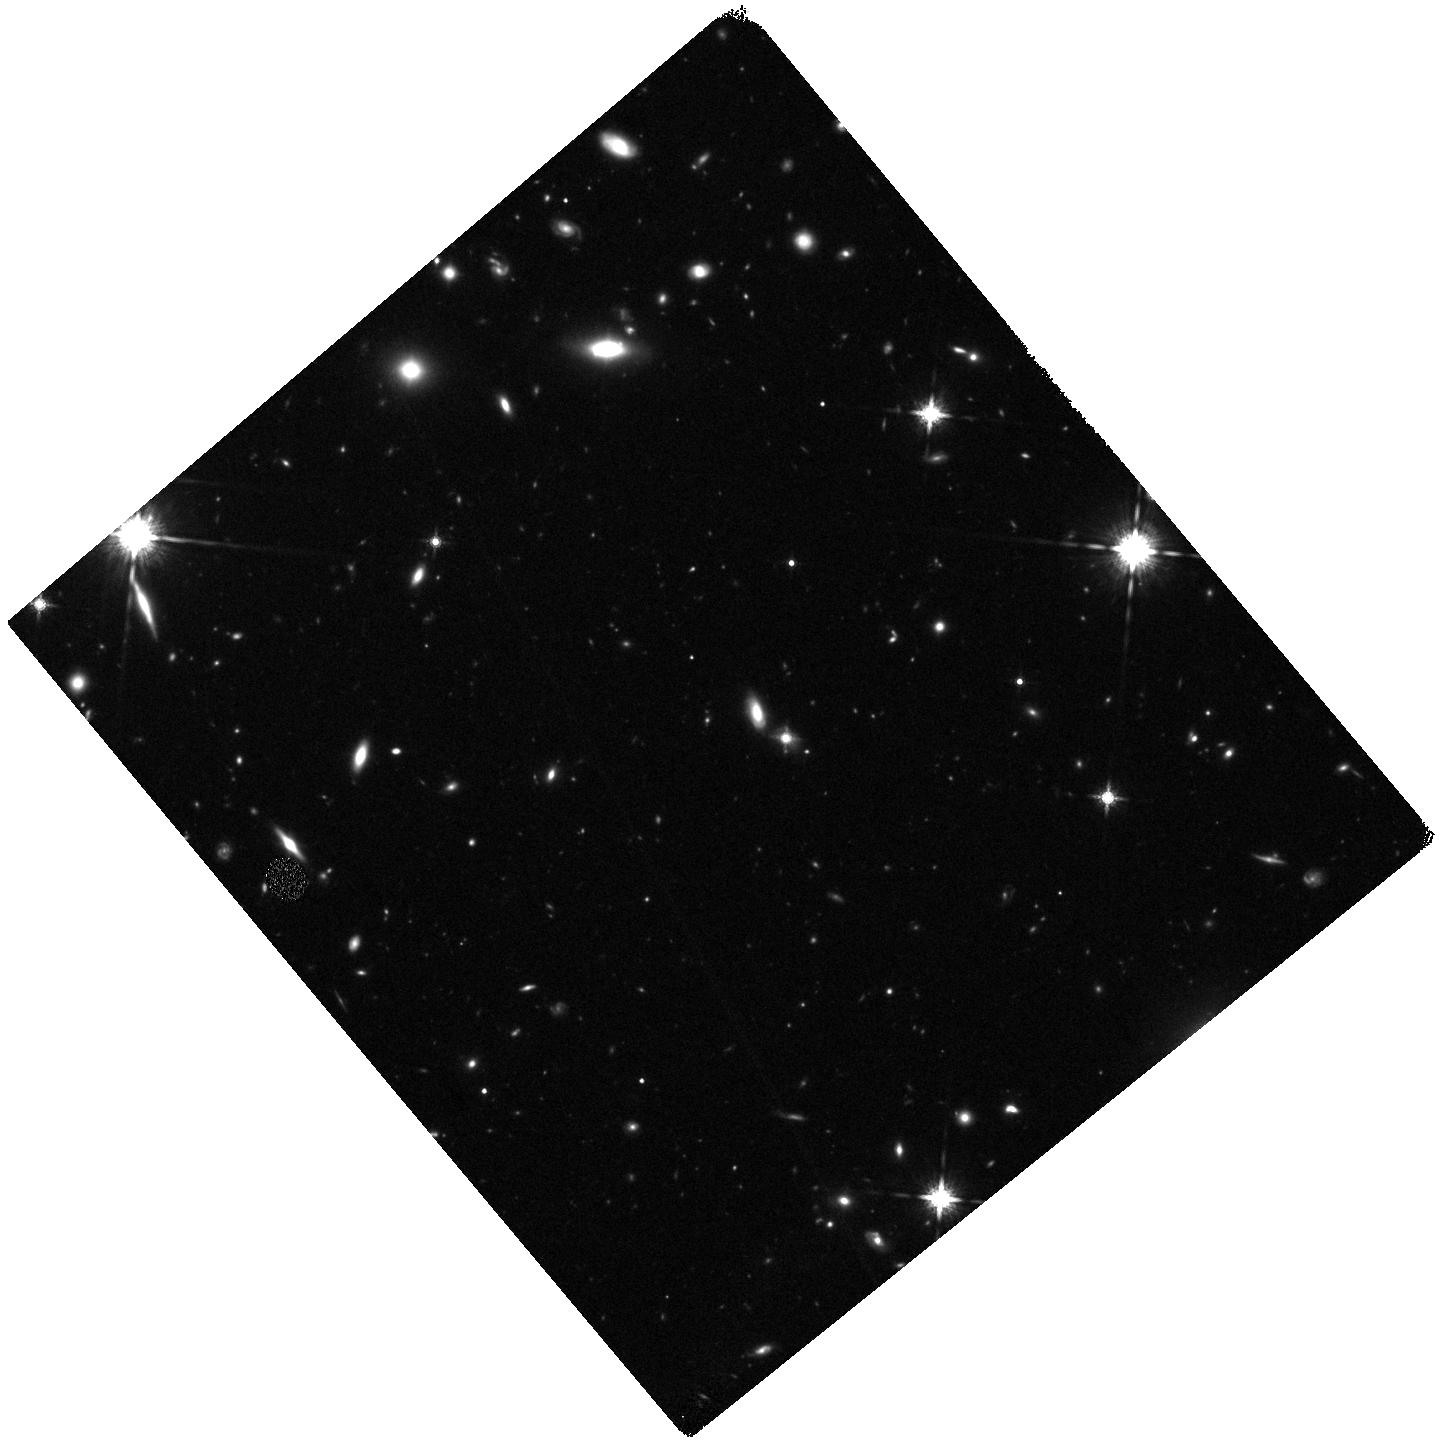
Target: SDSSJ0905+5759
Instrument: WFC3/IR
Filter: F160W
Exposure: 47 min
Observation ID: hst_13689_02_wfc3_ir_f160w_icnp02

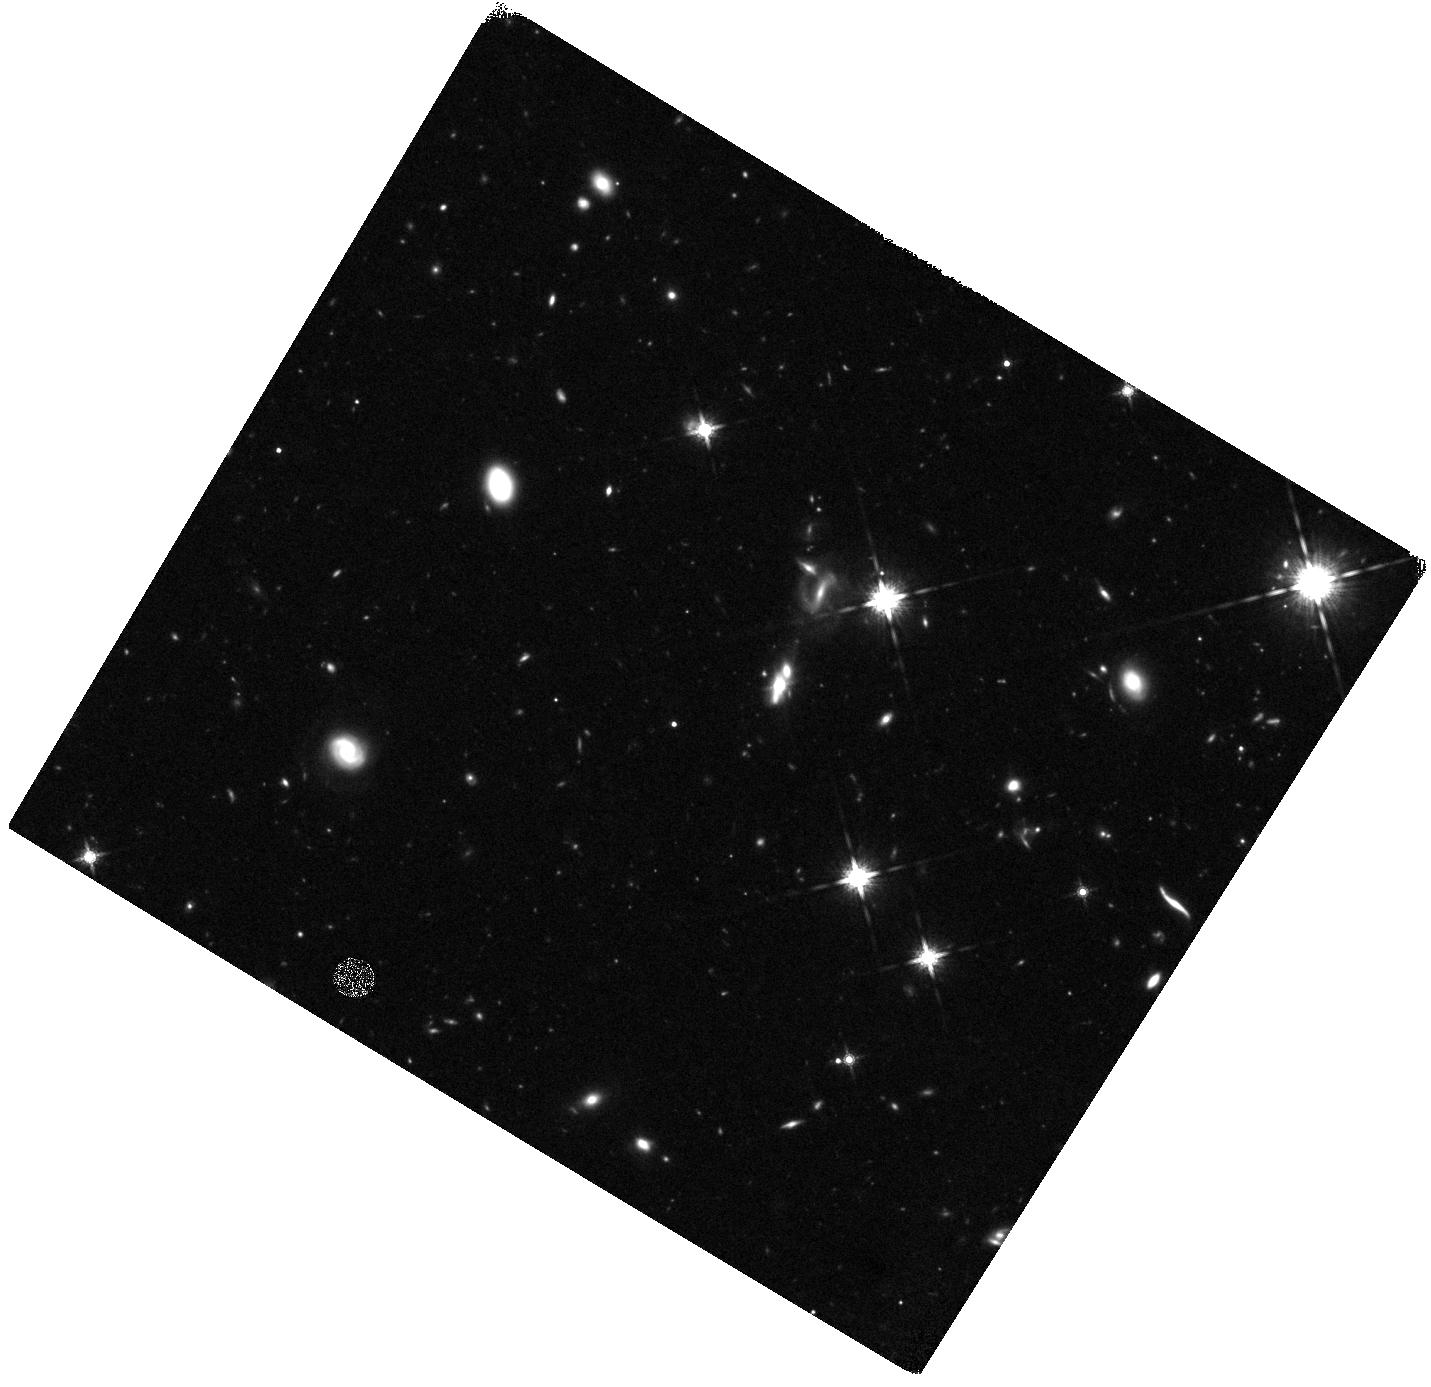
Target: SDSSJ0901+0314
Instrument: WFC3/IR
Filter: F160W
Exposure: 44 min
Observation ID: hst_13689_10_wfc3_ir_f160w_icnp10

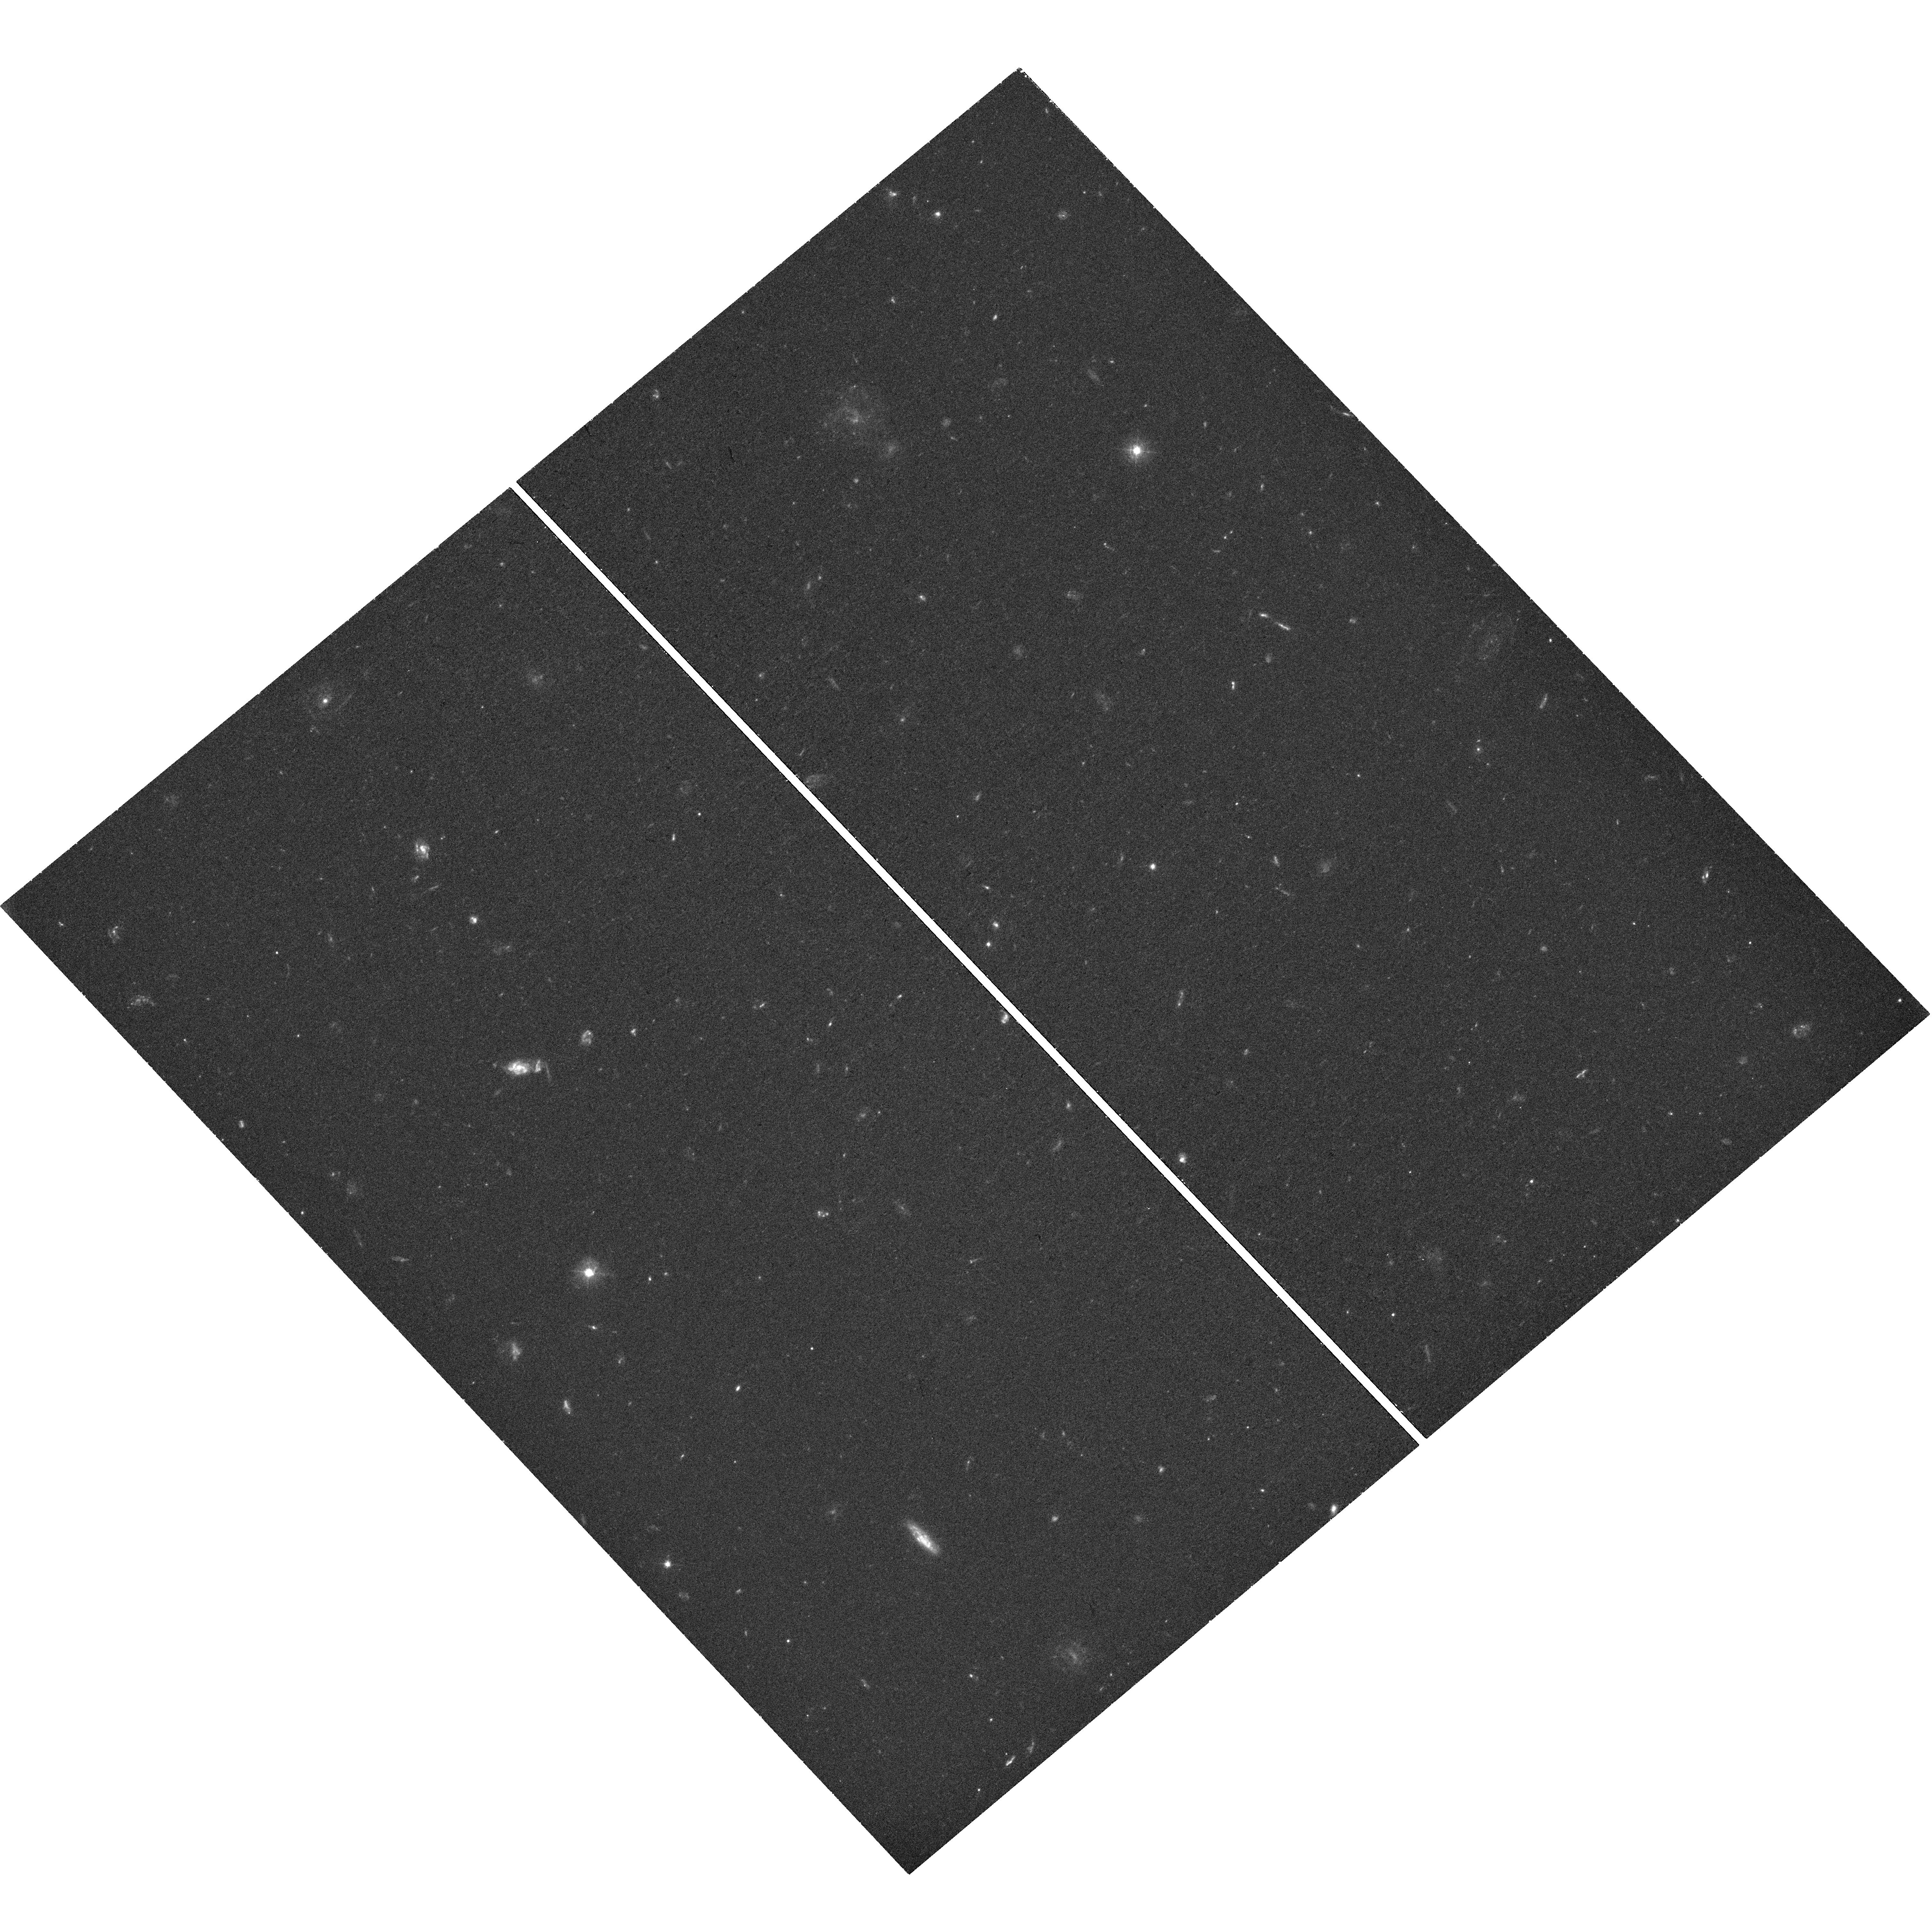
Target: SDSSJ1506+5402
Instrument: WFC3/UVIS
Filter: F475W
Exposure: 45 min
Observation ID: hst_13689_01_wfc3_uvis_f475w_icnp01

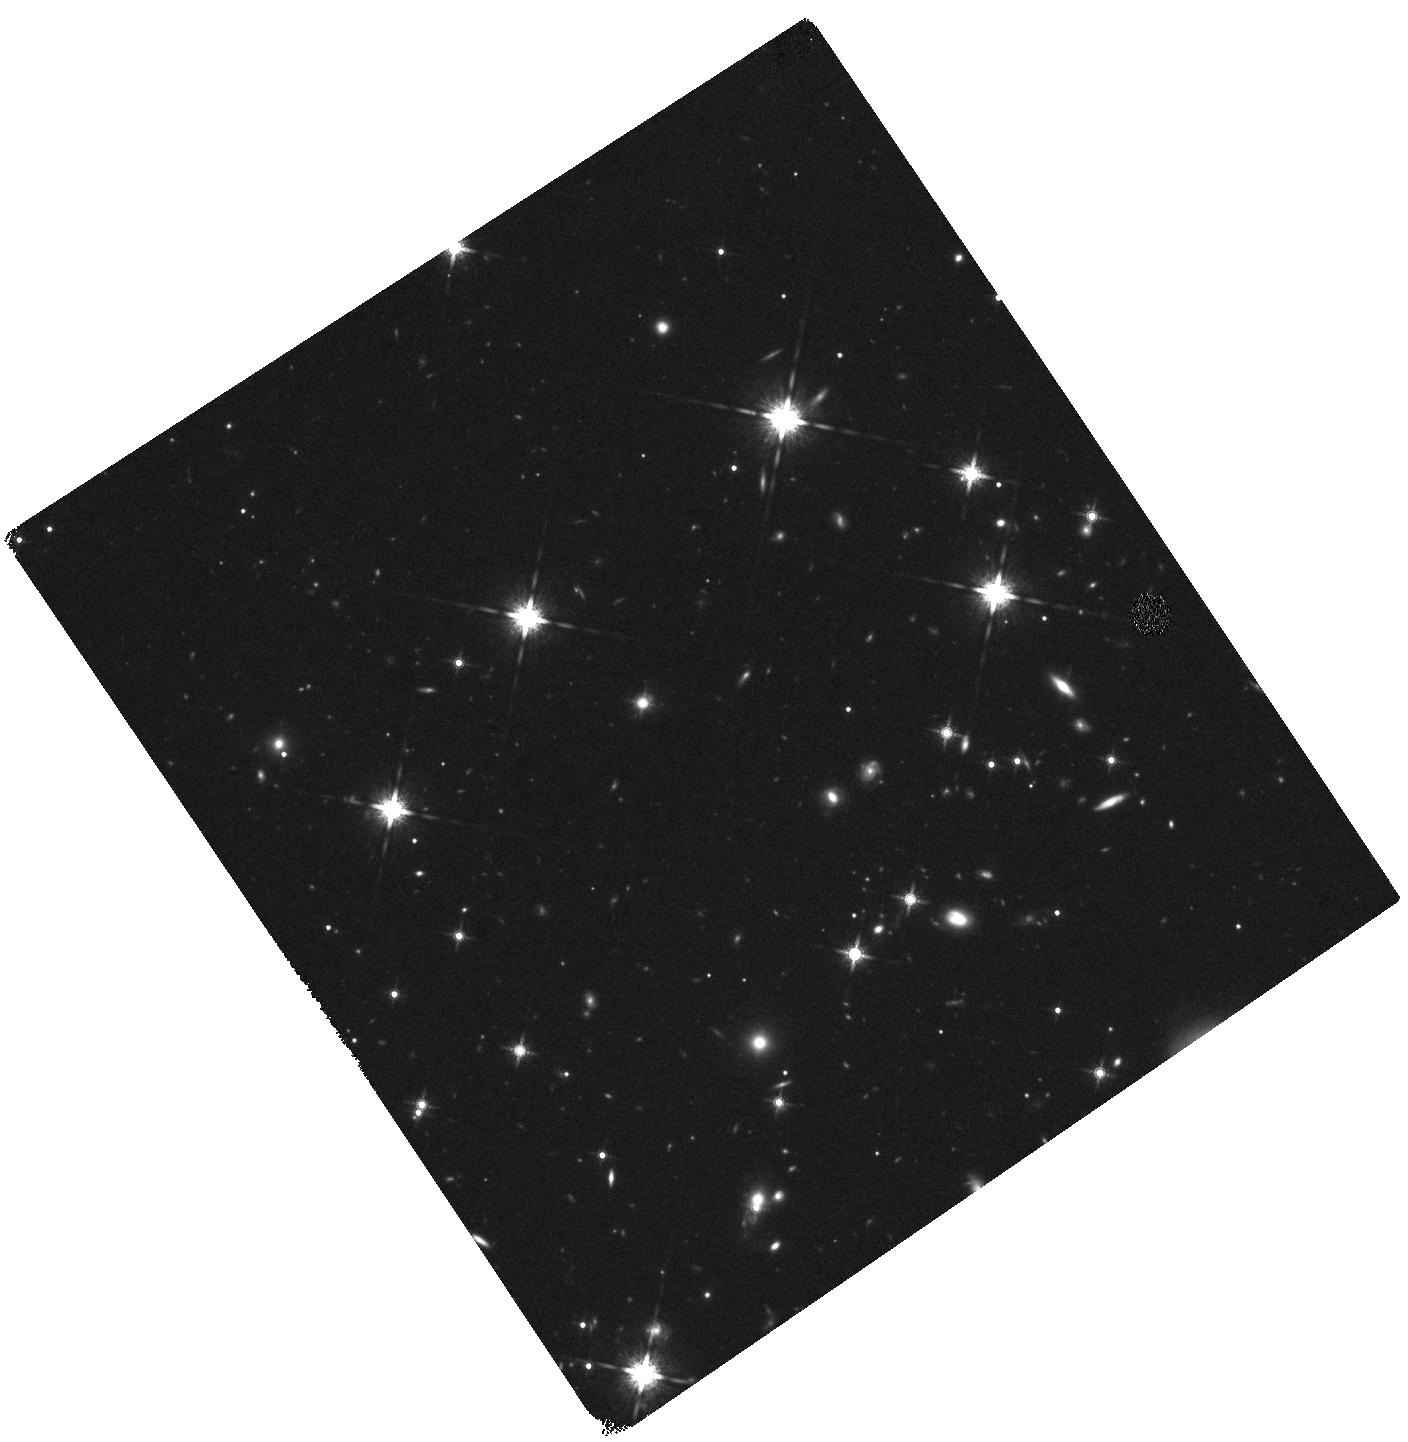
Target: SDSSJ2140+1209
Instrument: WFC3/IR
Filter: F160W
Exposure: 44 min
Observation ID: hst_13689_05_wfc3_ir_f160w_icnp05

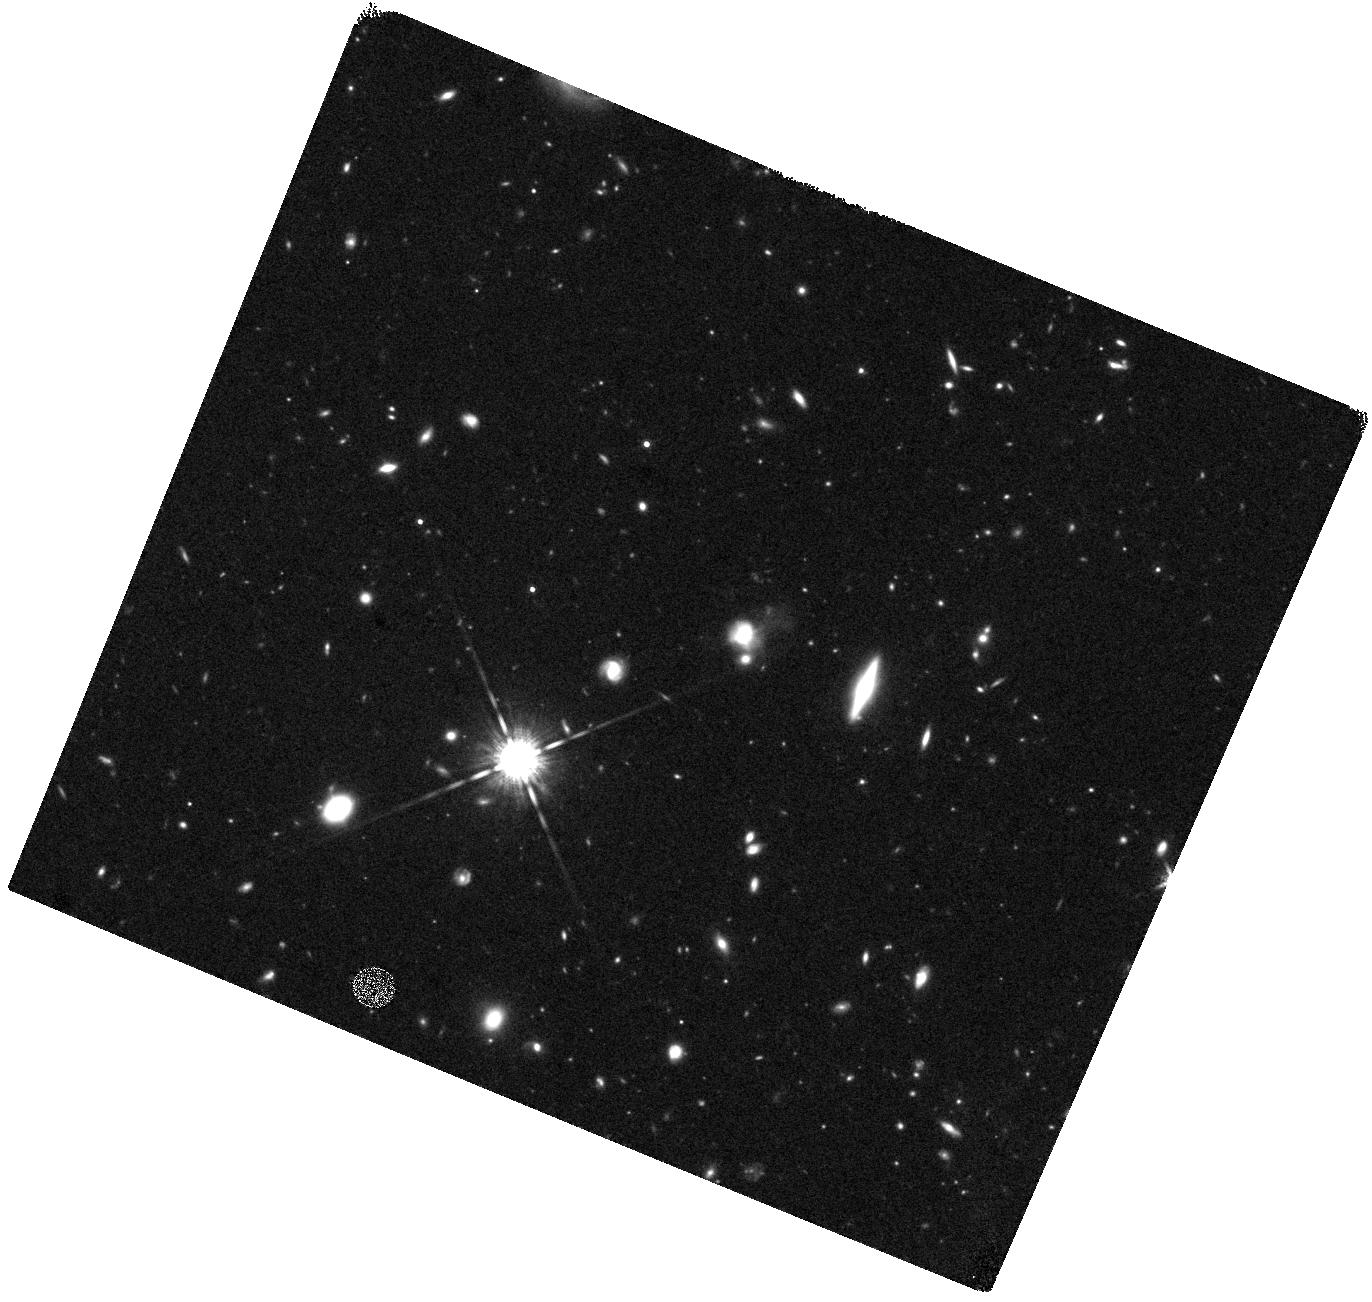
Target: SDSSJ1107+0417
Instrument: WFC3/IR
Filter: F160W
Exposure: 44 min
Observation ID: hst_13689_09_wfc3_ir_f160w_icnp09

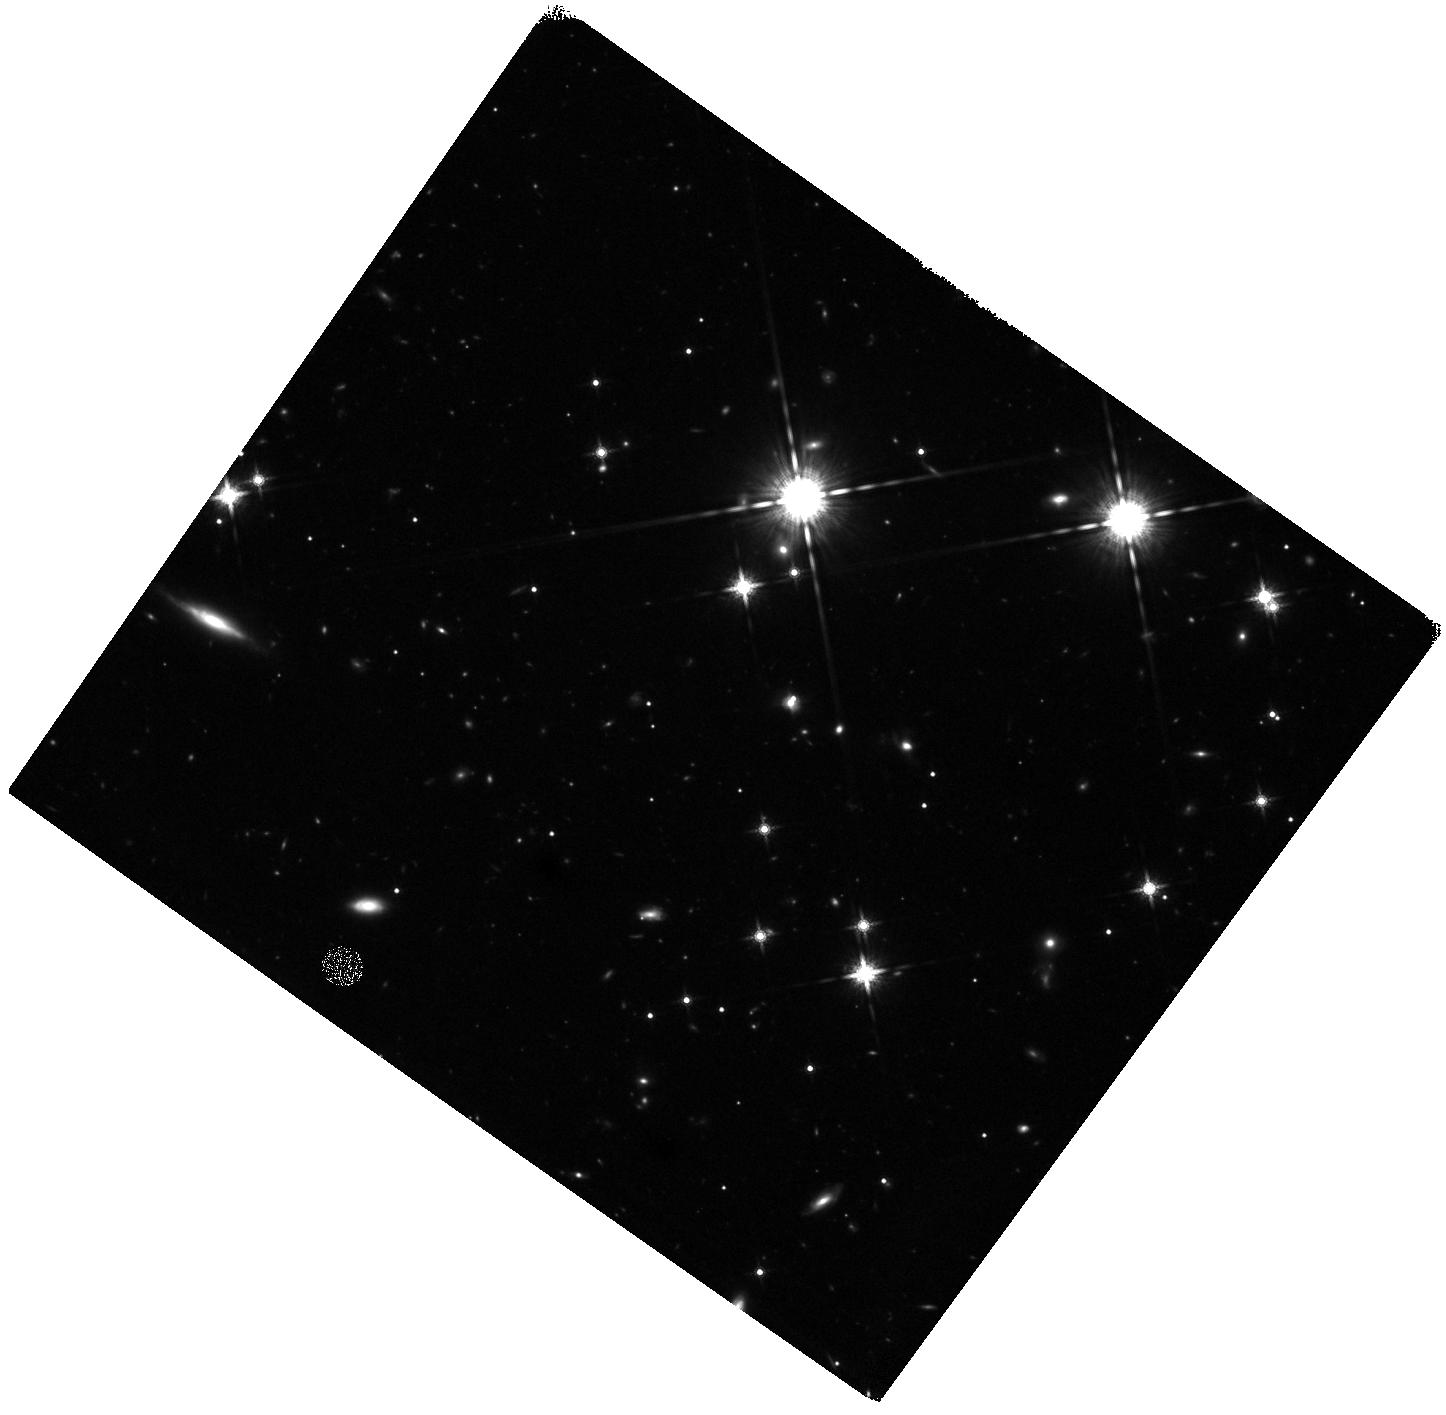
Target: SDSSJ2116-0634
Instrument: WFC3/IR
Filter: F160W
Exposure: 44 min
Observation ID: hst_13689_12_wfc3_ir_f160w_icnp12

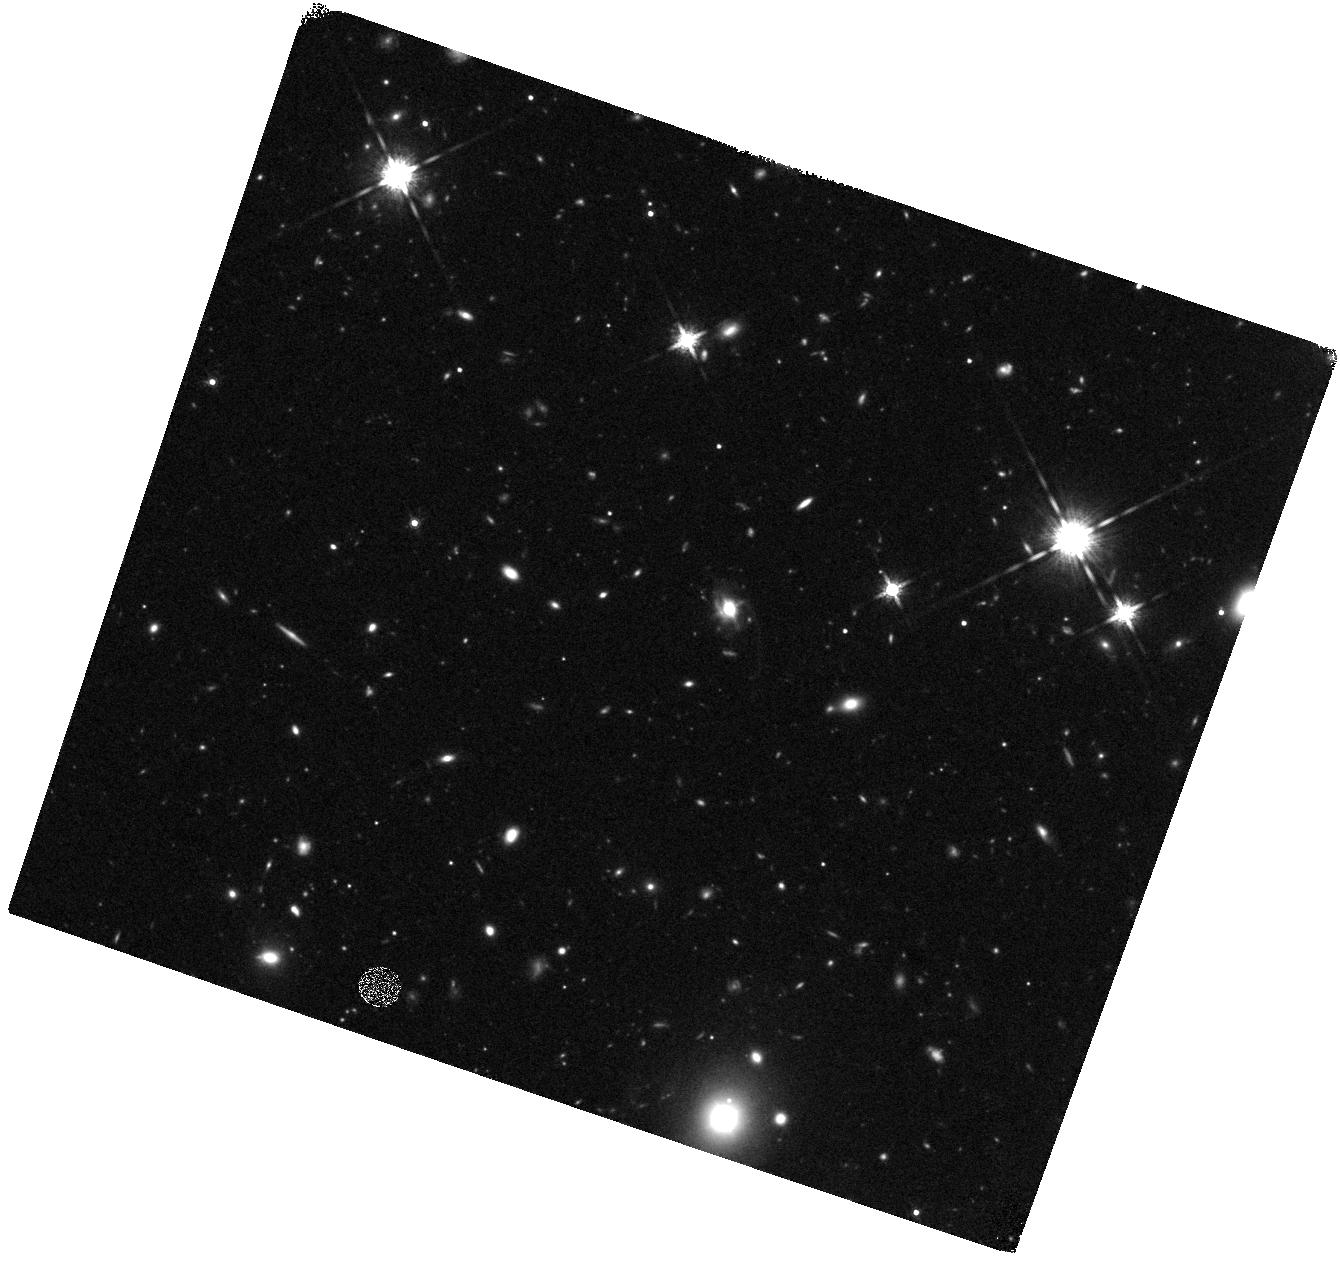
Target: SDSSJ1341-0321
Instrument: WFC3/IR
Filter: F160W
Exposure: 44 min
Observation ID: hst_13689_03_wfc3_ir_f160w_icnp03

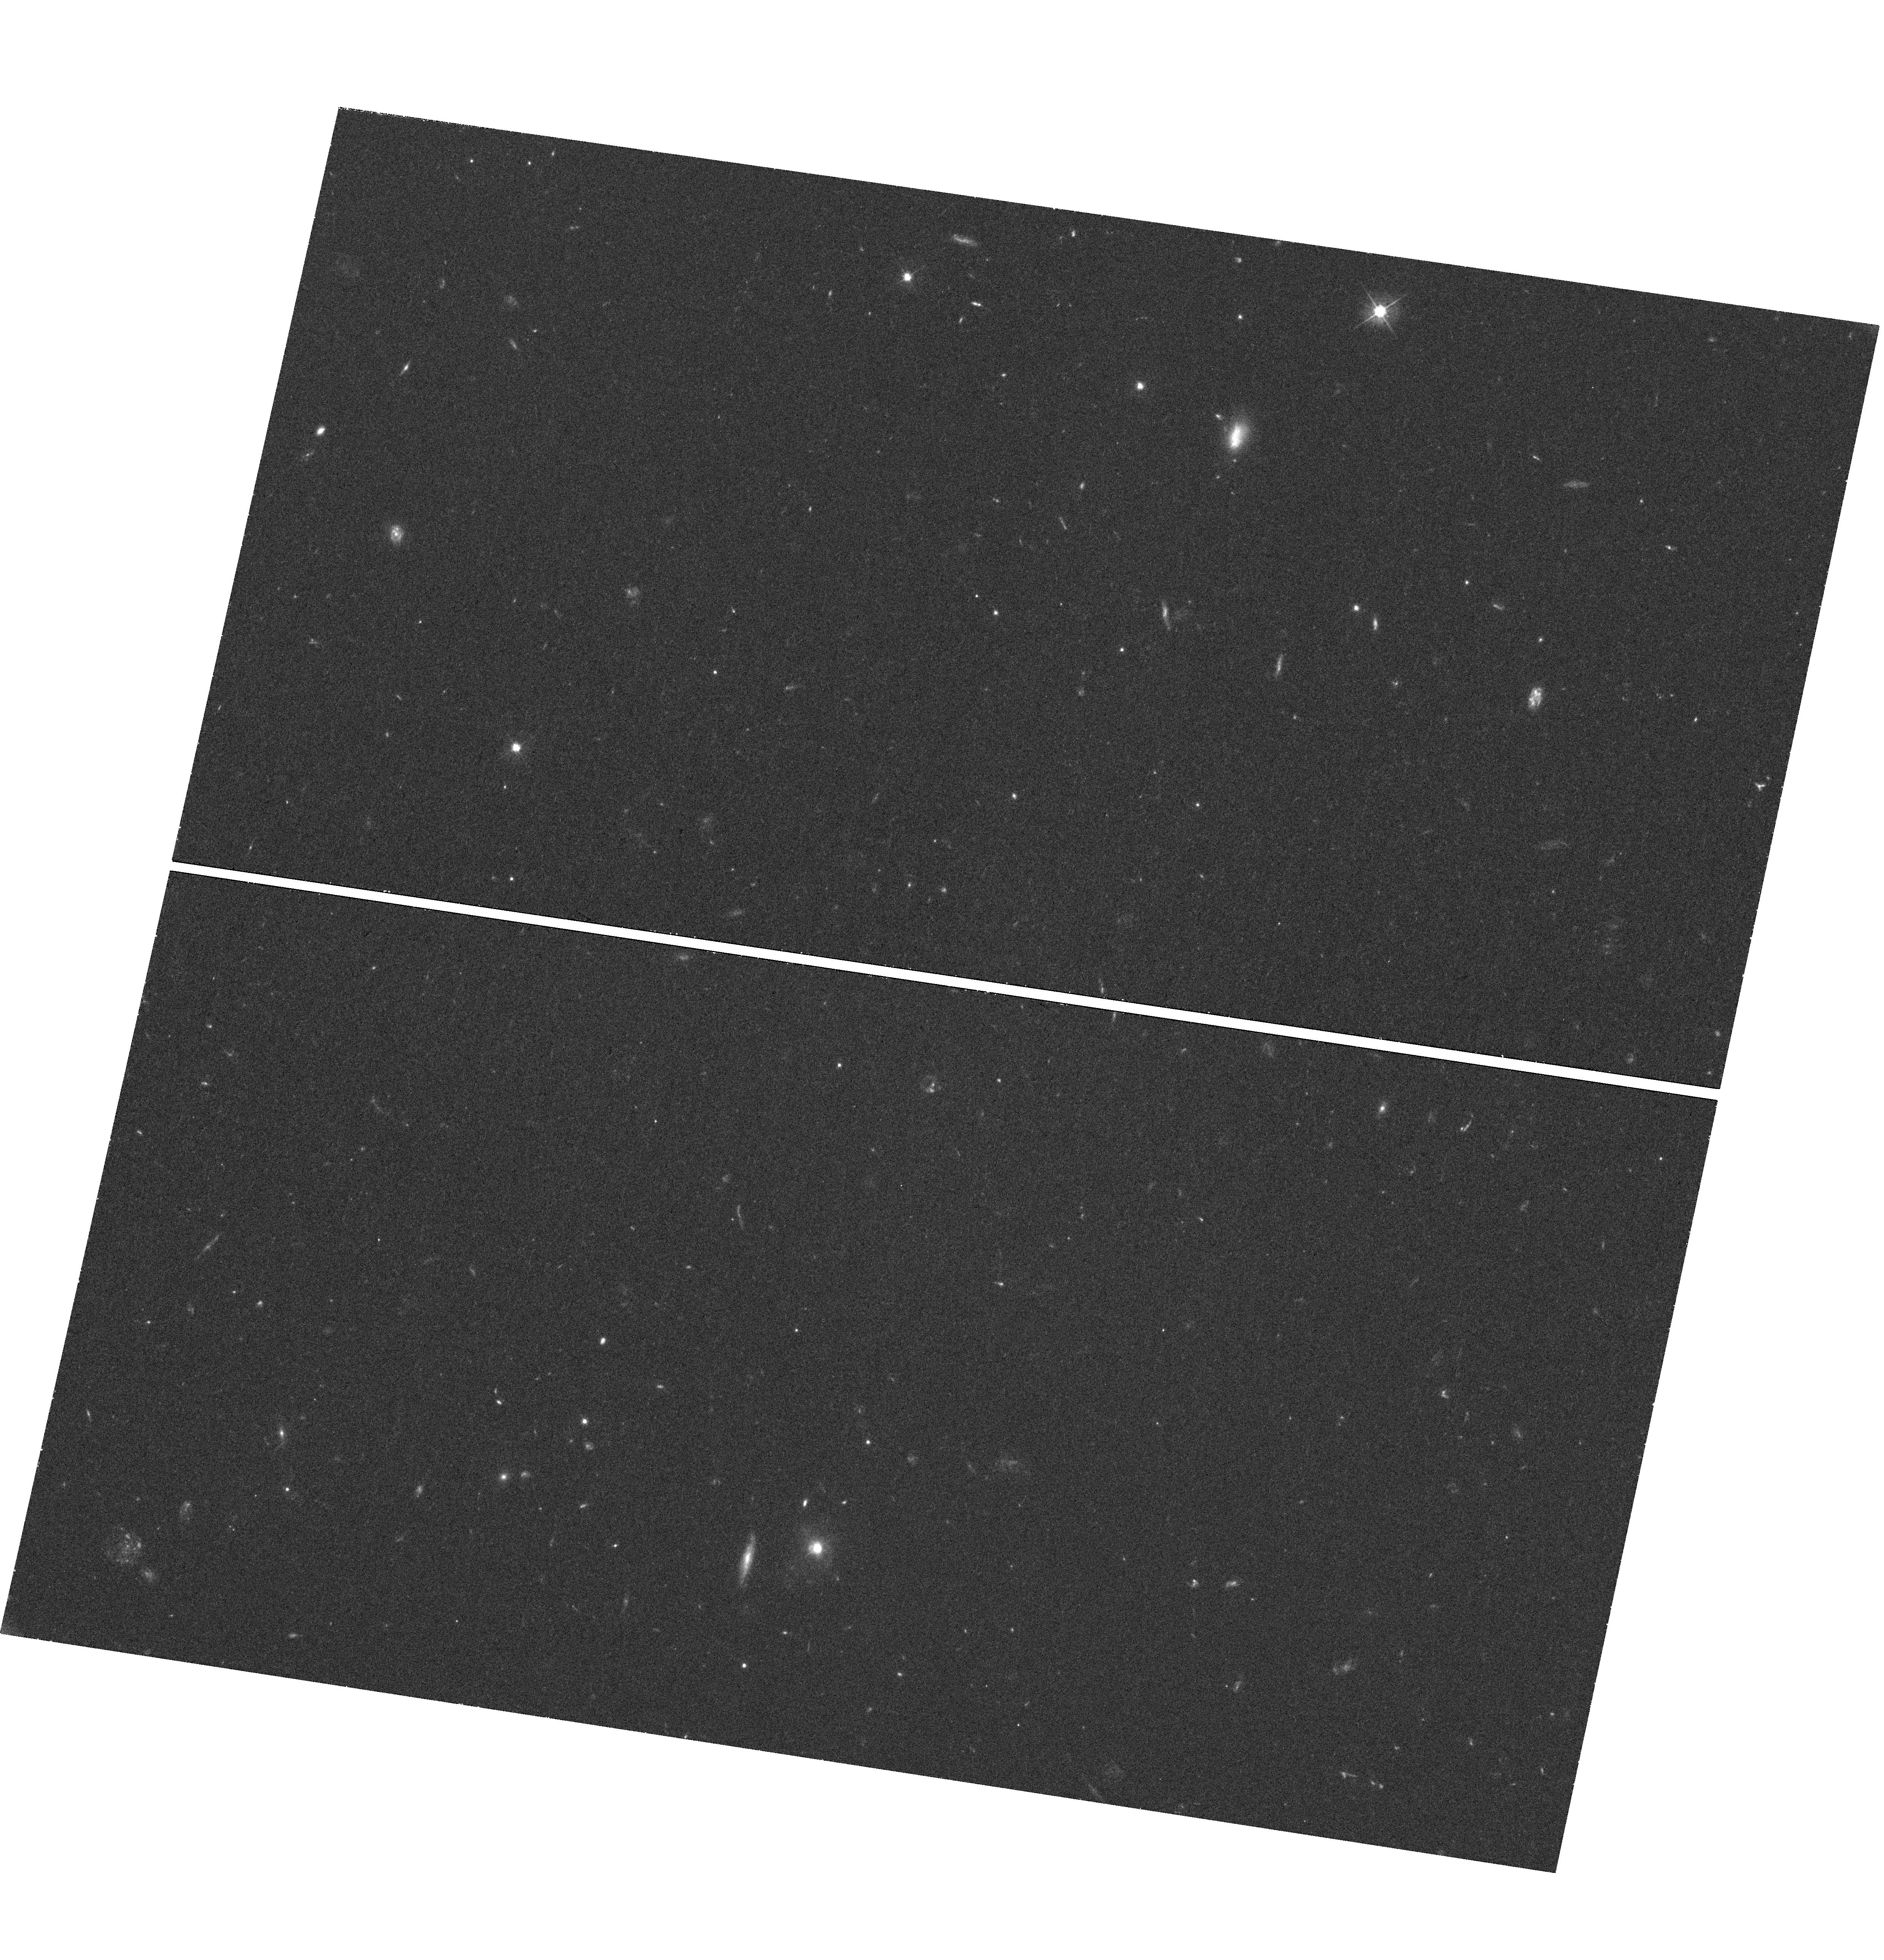
Target: SDSSJ1219+0336
Instrument: WFC3/UVIS
Filter: F475W
Exposure: 43 min
Observation ID: hst_13689_08_wfc3_uvis_f475w_icnp08

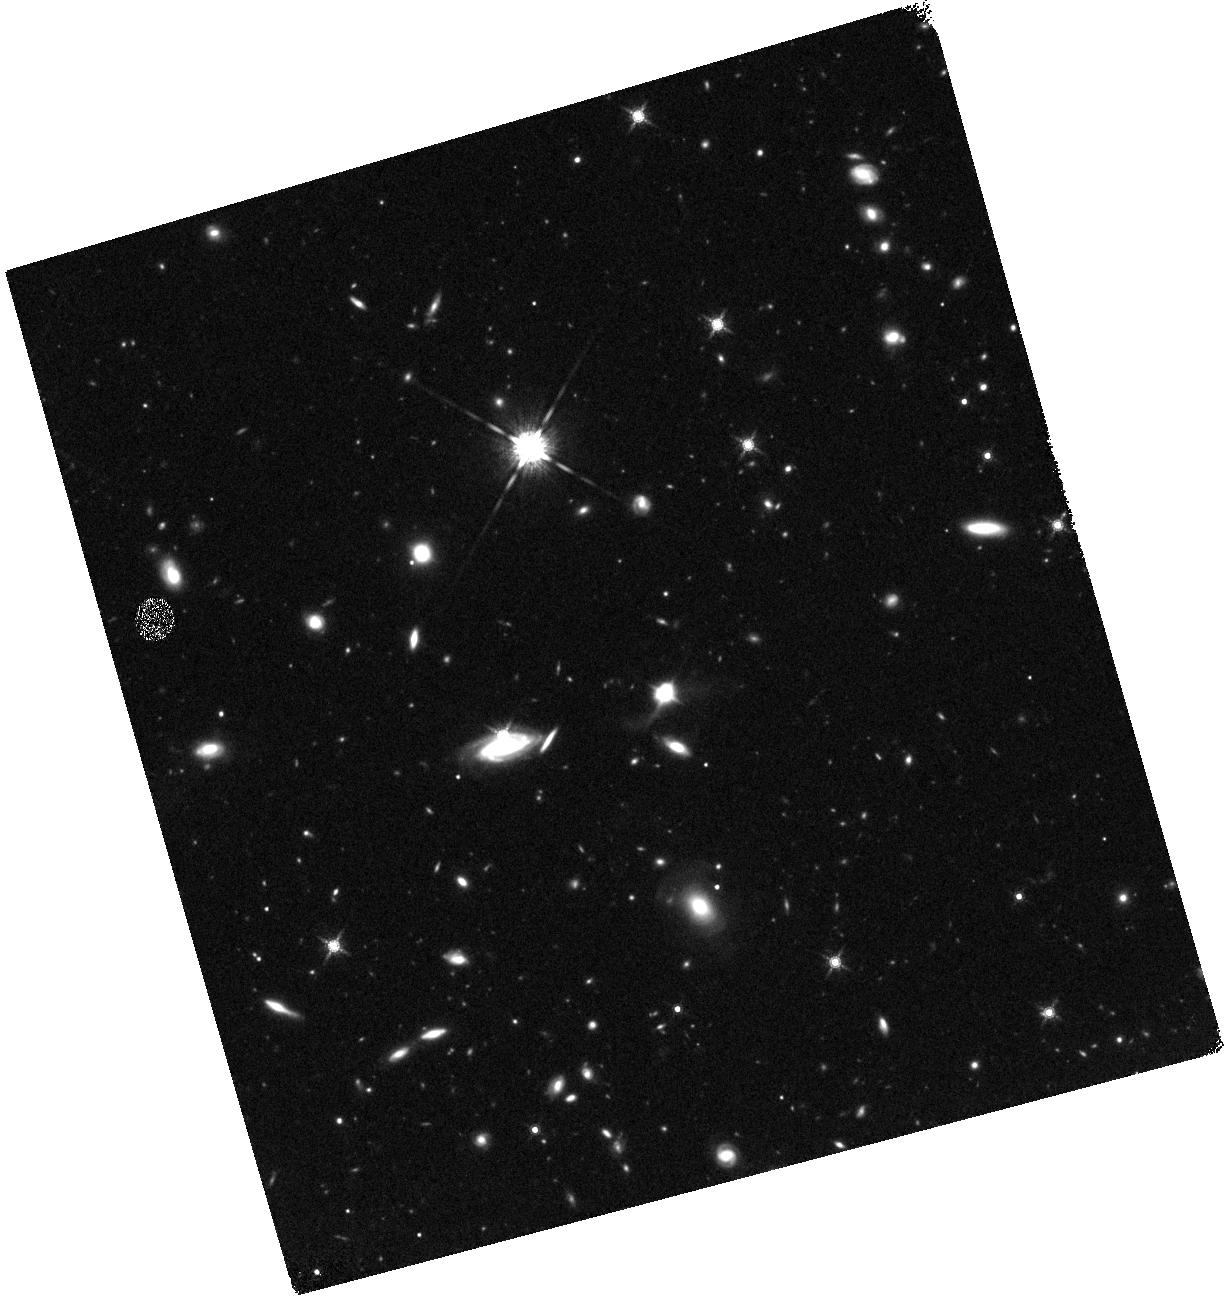
Target: SDSSJ1613+2834
Instrument: WFC3/IR
Filter: F160W
Exposure: 44 min
Observation ID: hst_13689_07_wfc3_ir_f160w_icnp07

How Compact is the Stellar Mass in Eddington-Limited Starbursts? (PI: Diamond-Stanic, Aleksandar M.)

Theoretical models require strong ejective feedback to quench star formation in massive galaxies. To provide observational constraints on how this feedback process works, we have identified a sample of massive galaxies that have recently experienced a feedback-limited starburst and exhibit high-velocity, galactic-scale outflows. Our previous HST observations have shown that these galaxies are the remnants of gas-rich major mergers, and their incredibly compact optical morphologies (half-light radii ~ 100 pc) suggest that feedback from massive stars and supernovae was responsible for launching their spectacular gaseous outflows (v=500-2500 km/s). However, there is a crucial outstanding question regarding the outflow launching mechanism: how do the velocities compare to the escape velocity of the central stellar population? The current data at rest-frame V are sufficient to measure the size of the recent starburst, but we need to know how much mass is associated with this compact component in order to determine the escape velocity. Here we propose rest-frame U and rest-frame J observations for 12 extremely compact galaxies with high-velocity outflows and SFR surface densities that approach the Eddington limit. We will use spatially resolved U-V and V-J colors in tandem with the well-sampled, spatially integrated SED to determine the fraction of the stellar mass that is associated with the compact starburst. This will determine whether (1) the launching mechanism exceeds the escape velocity by a large factor or (2) the observed outflow velocity is comparable to the escape velocity, implying that these are the most compact galaxies ever observed by HST.